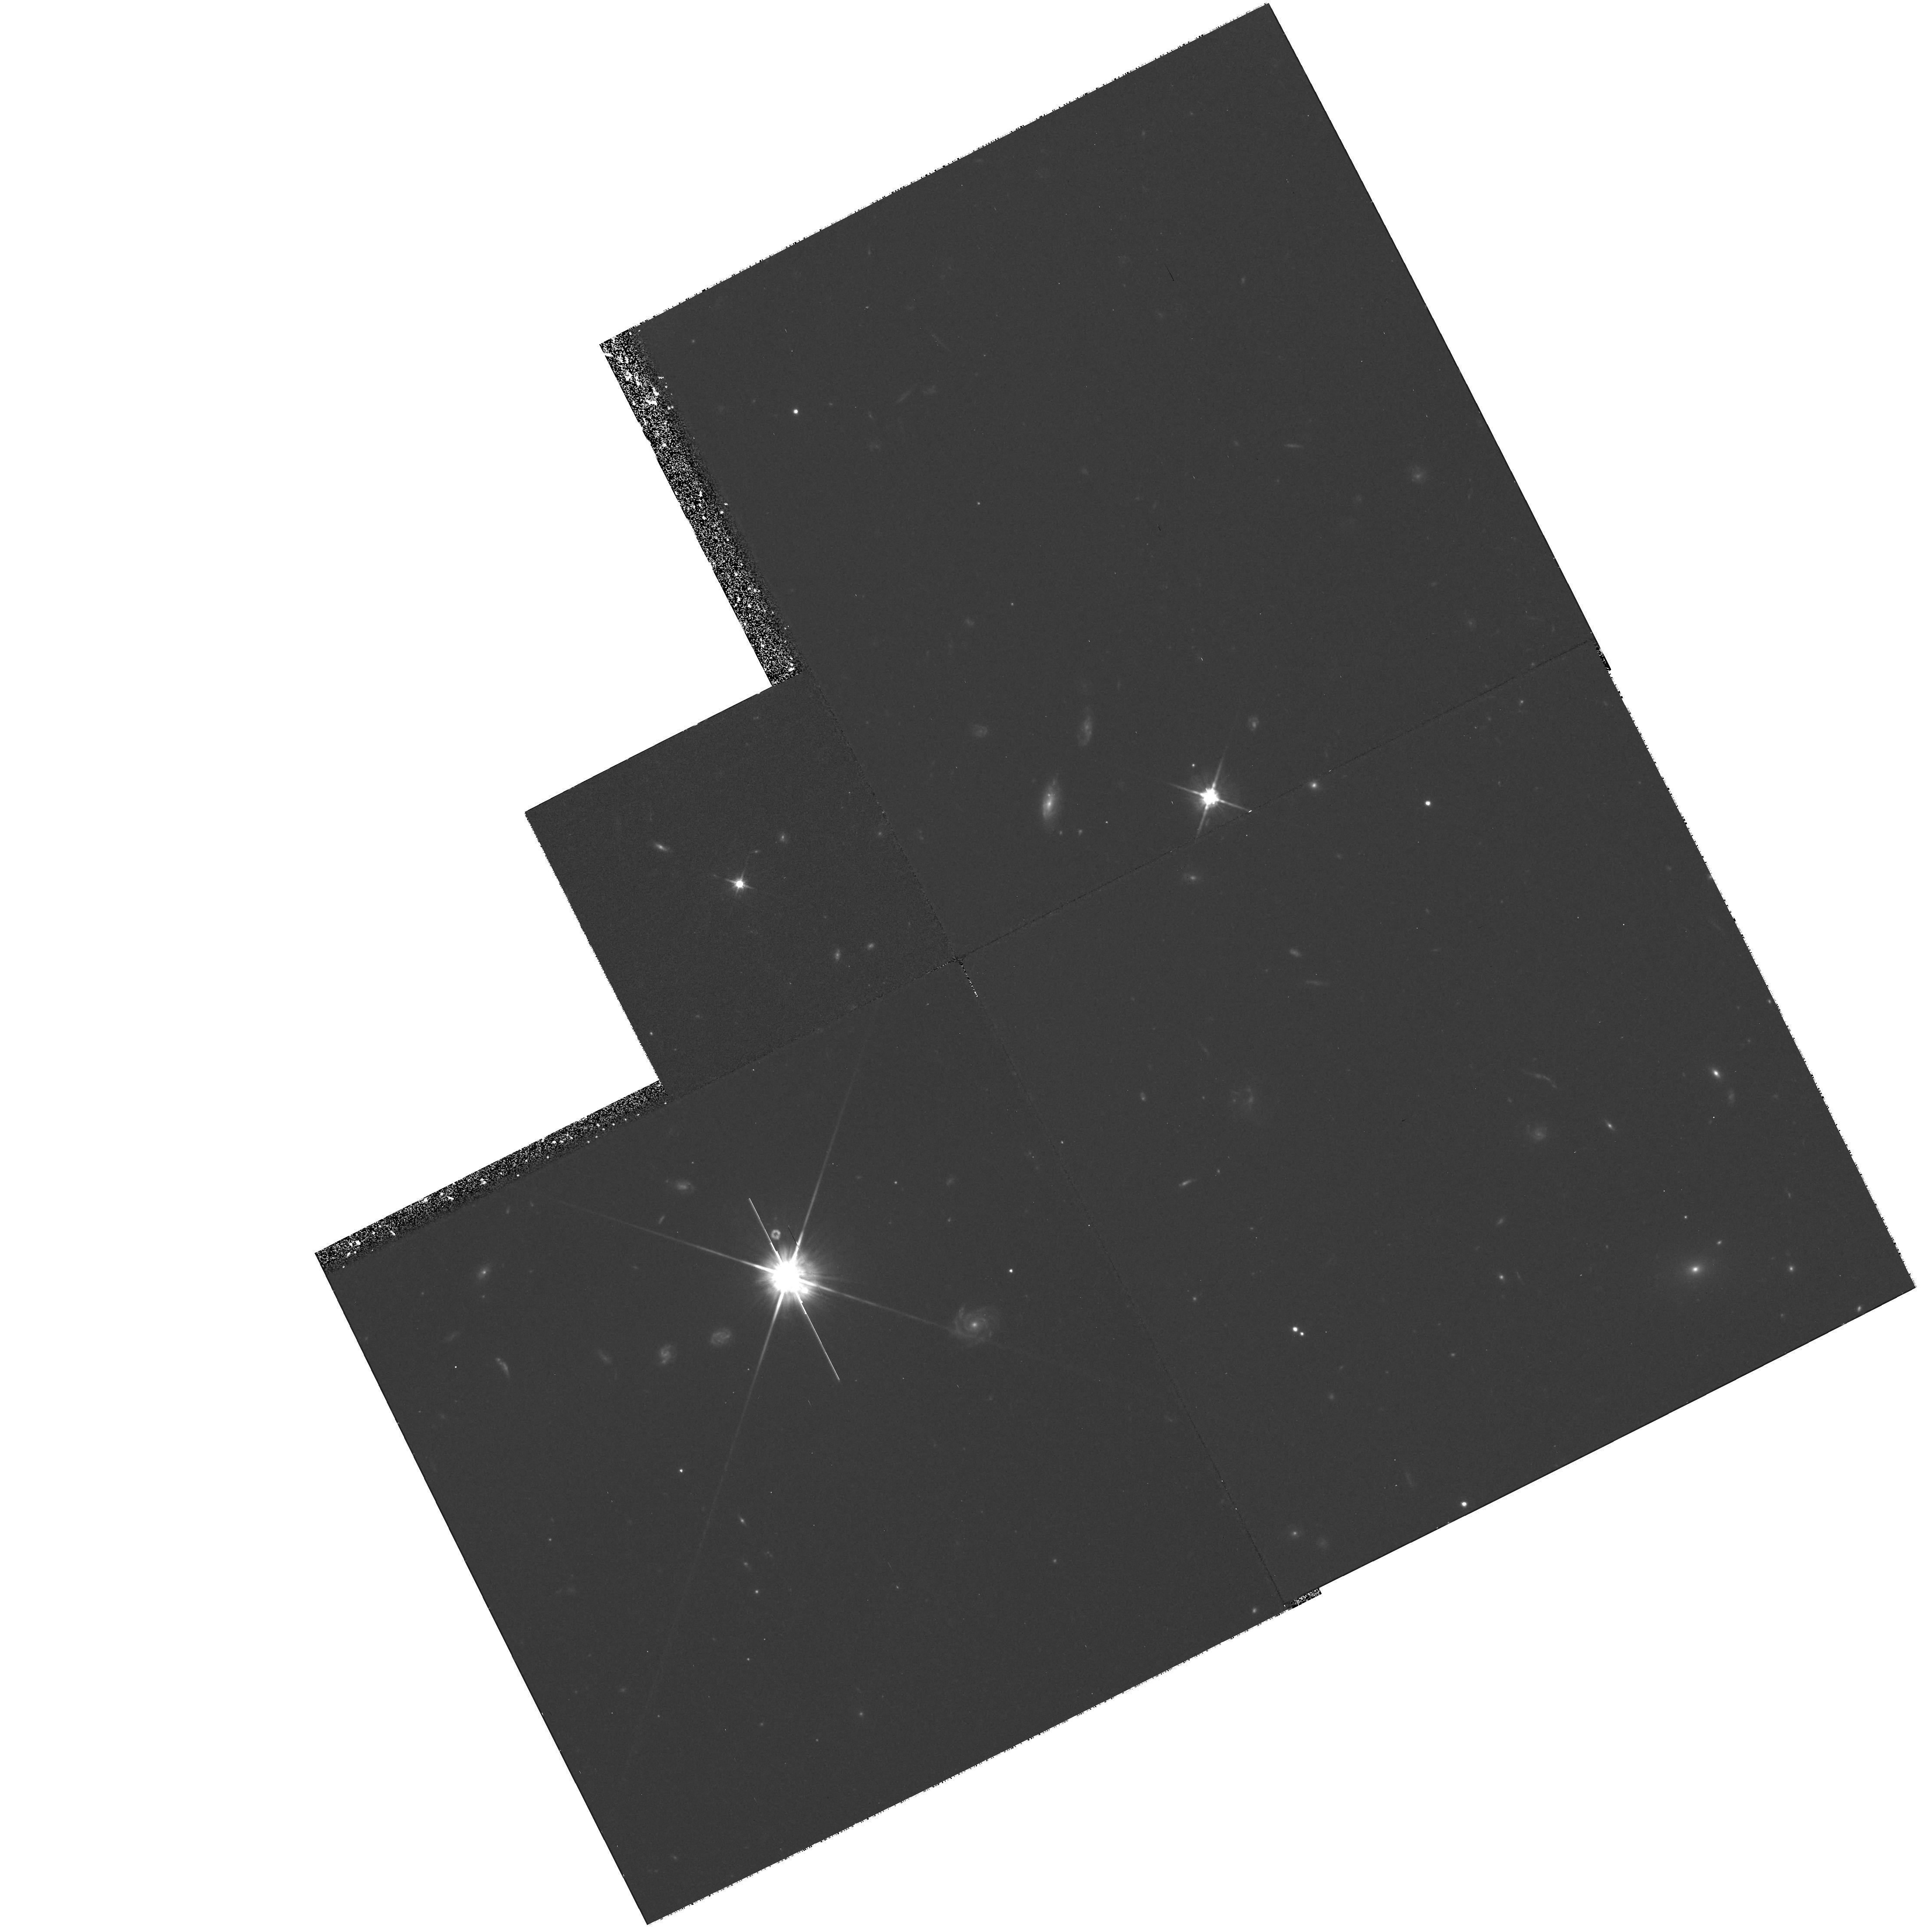
Target: 0033+098
Instrument: WFPC2/PC
Filter: F702W
Exposure: 1.4 h
Observation ID: hst_6458_01_wfpc2_pc_f702w_u53701

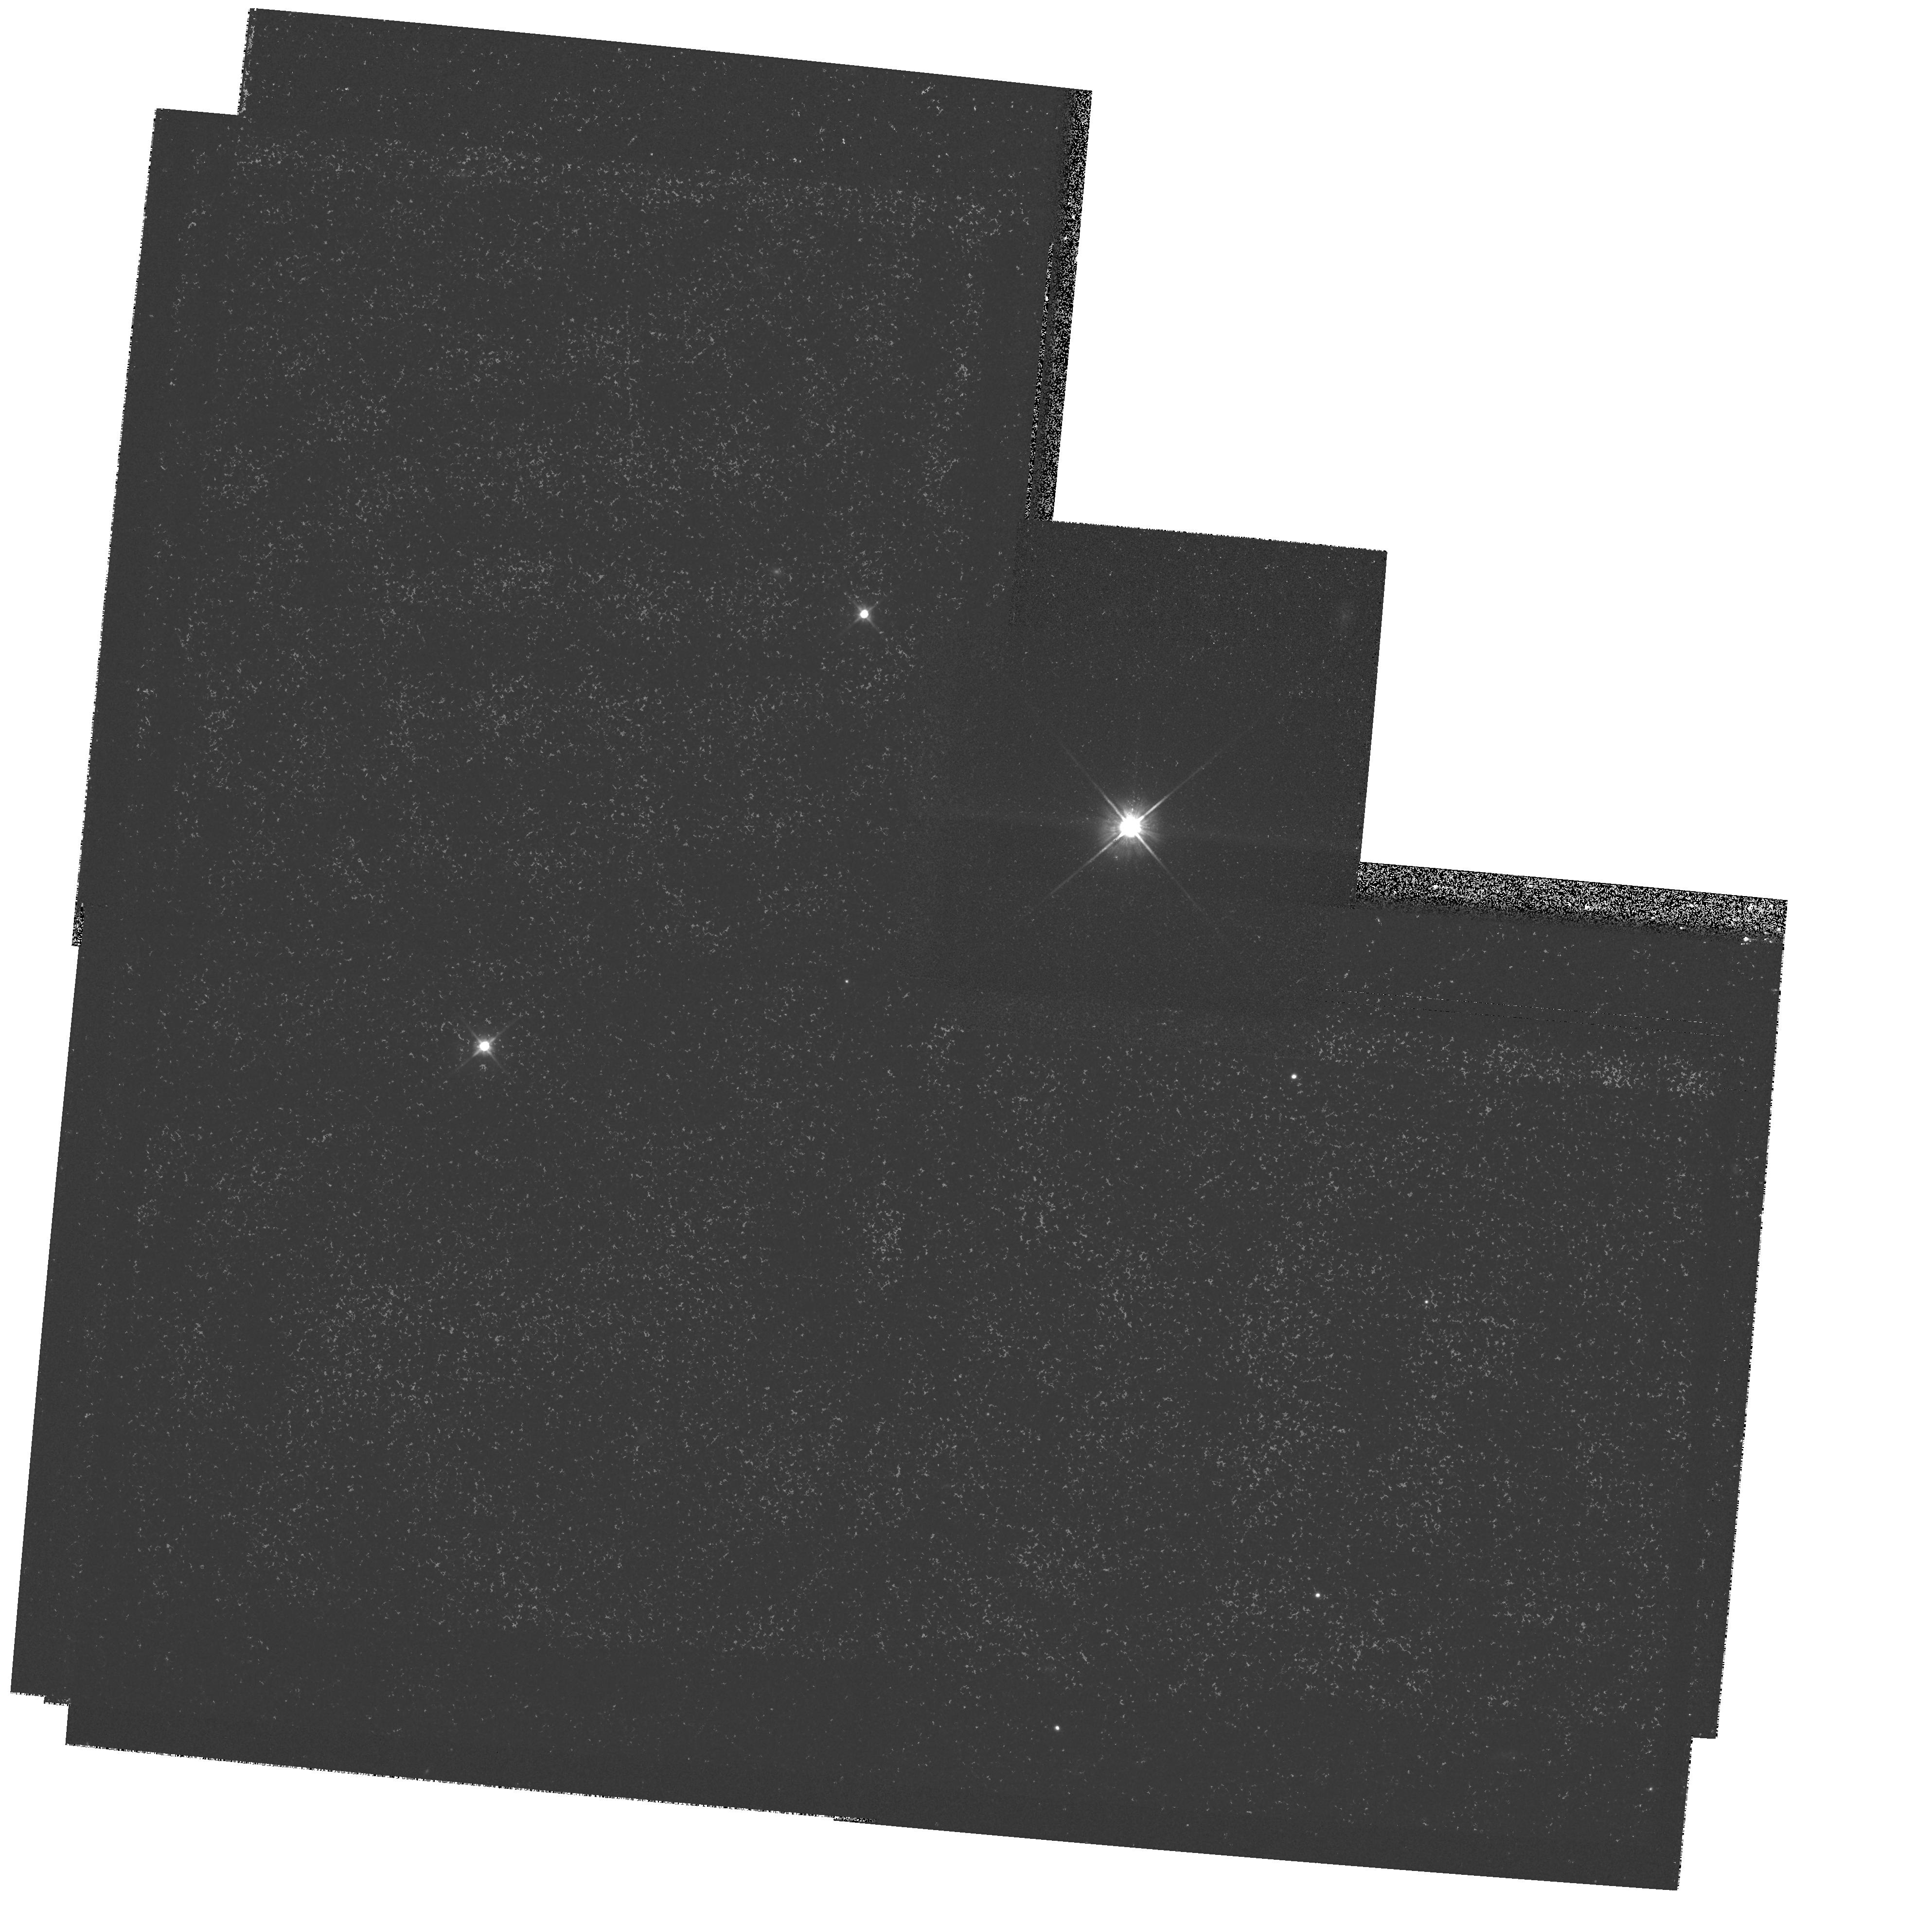
Target: FEIGE23
Instrument: WFPC2/PC
Filter: F702W
Exposure: 14 min
Observation ID: hst_6458_03_wfpc2_pc_f702w_u53703

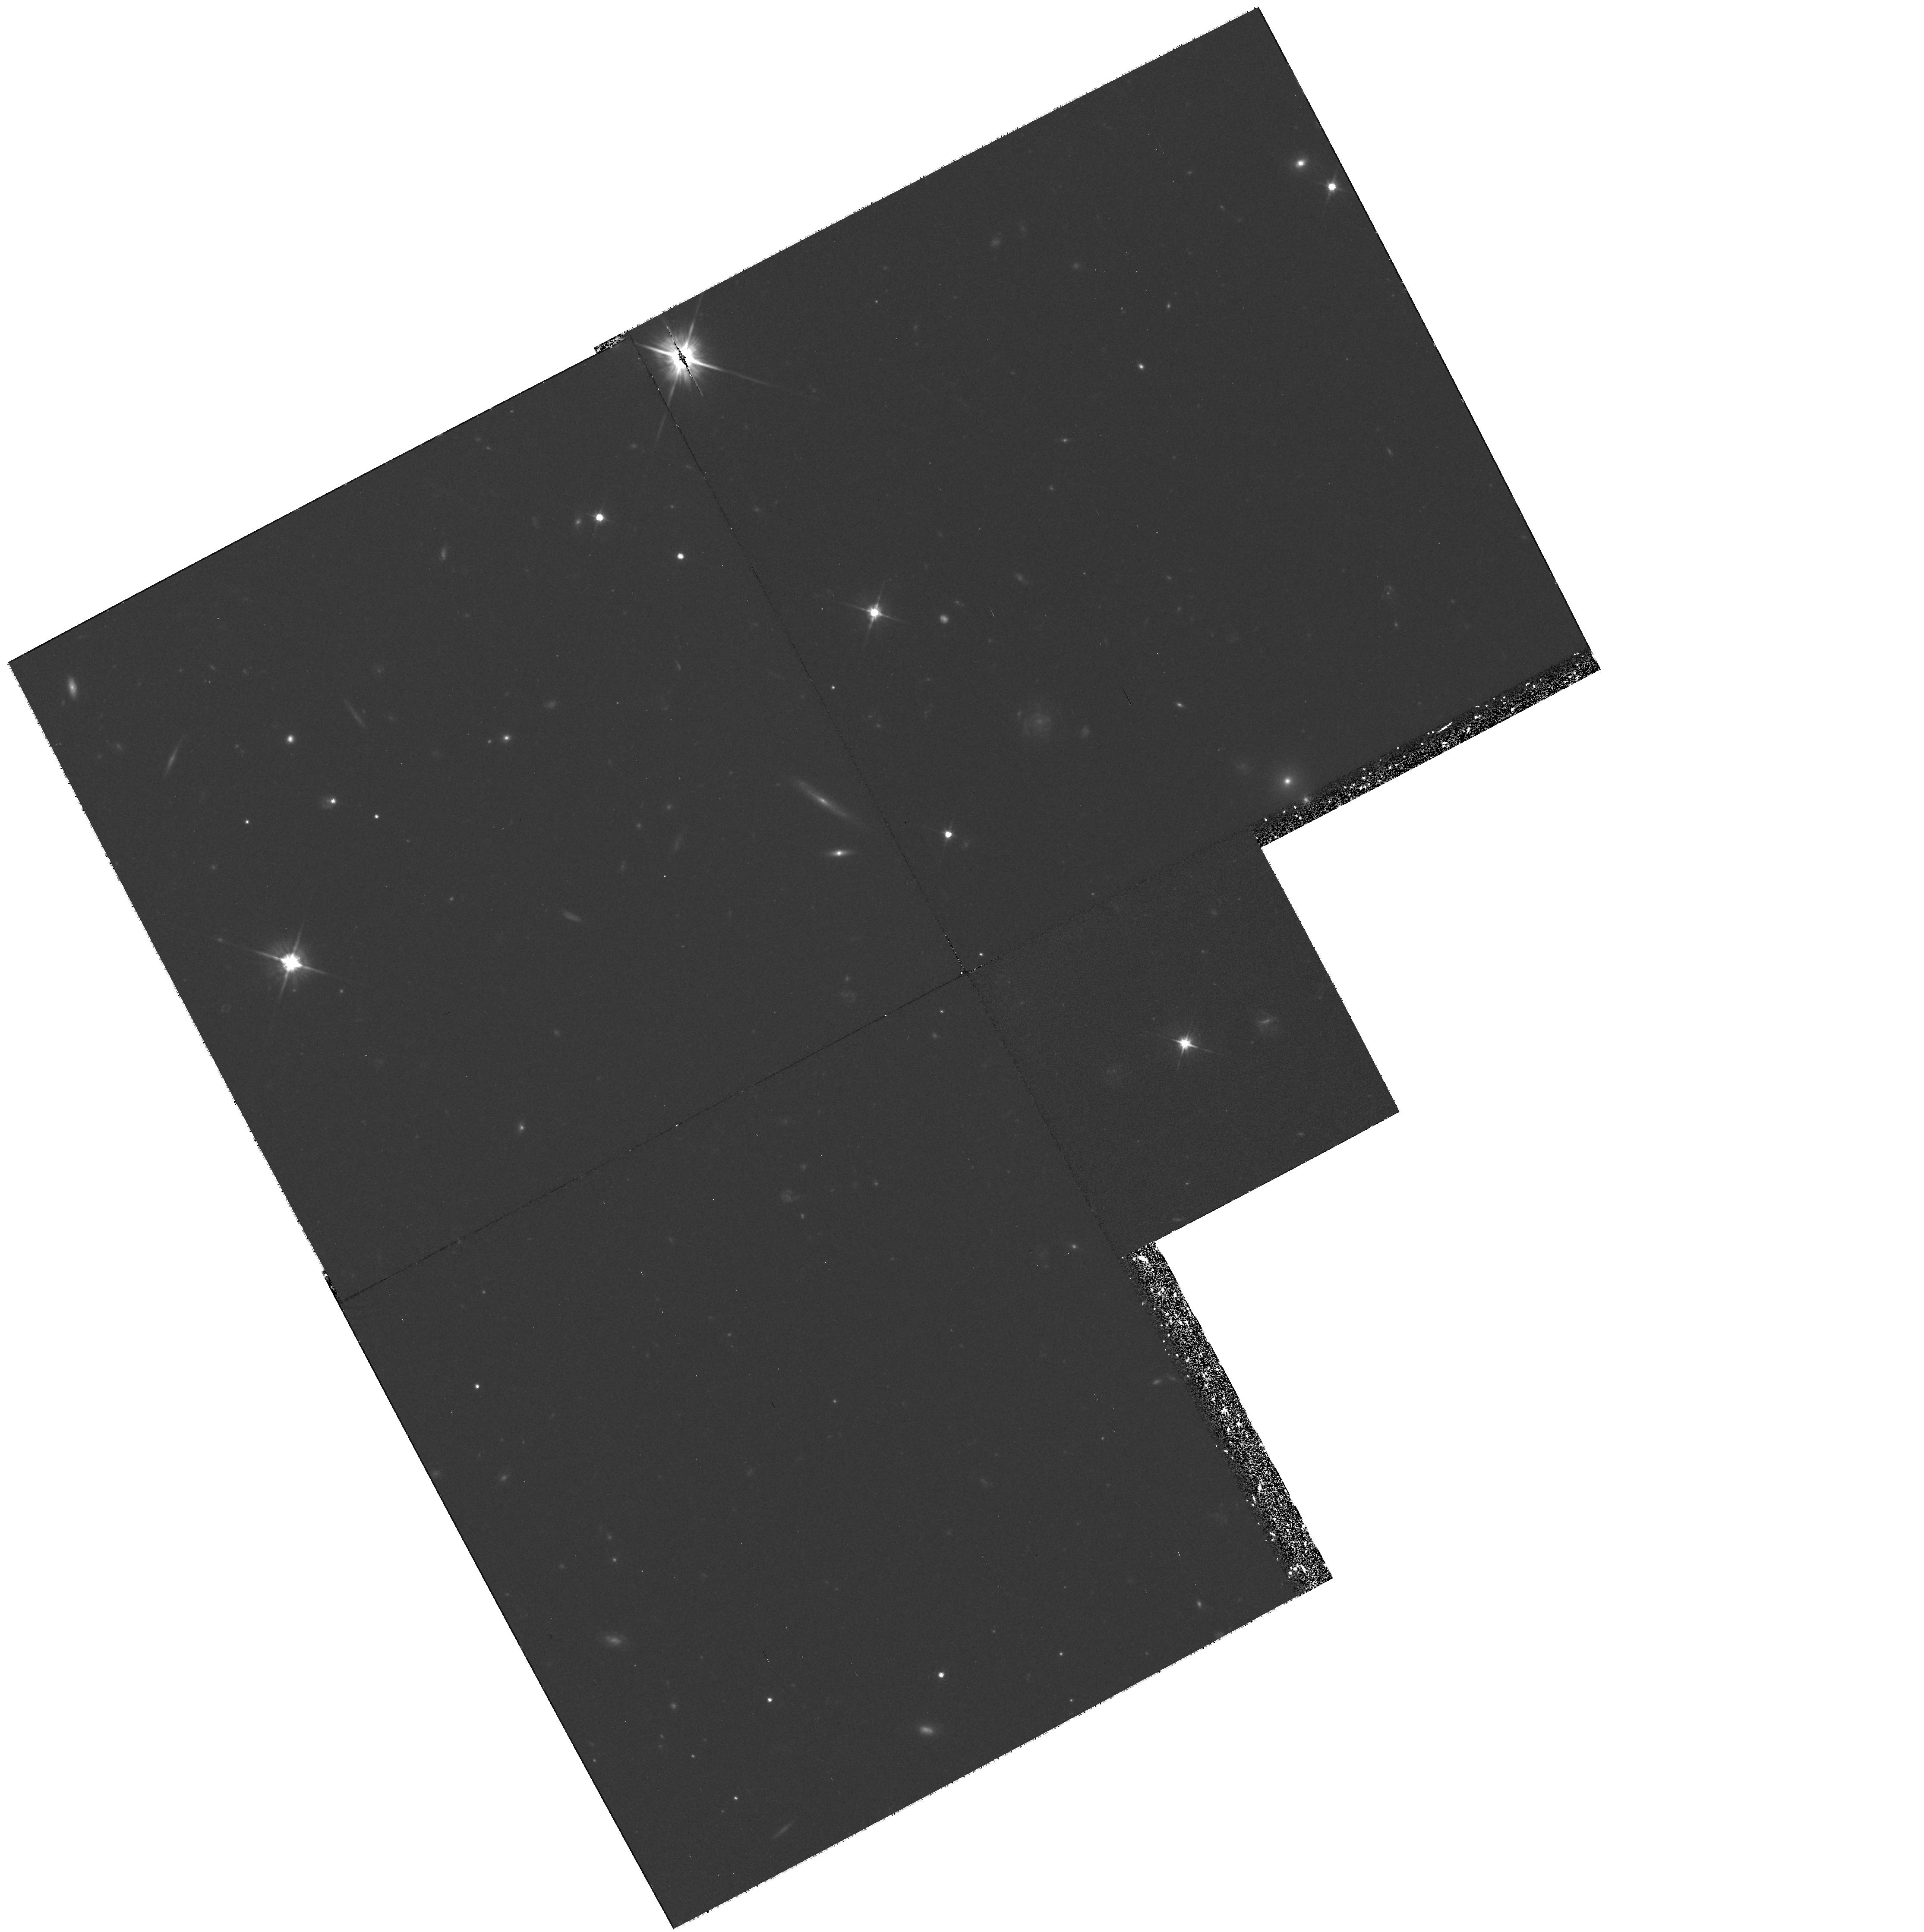
Target: 2244-010
Instrument: WFPC2/PC
Filter: F606W
Exposure: 1.3 h
Observation ID: hst_6458_02_wfpc2_pc_f606w_u53702

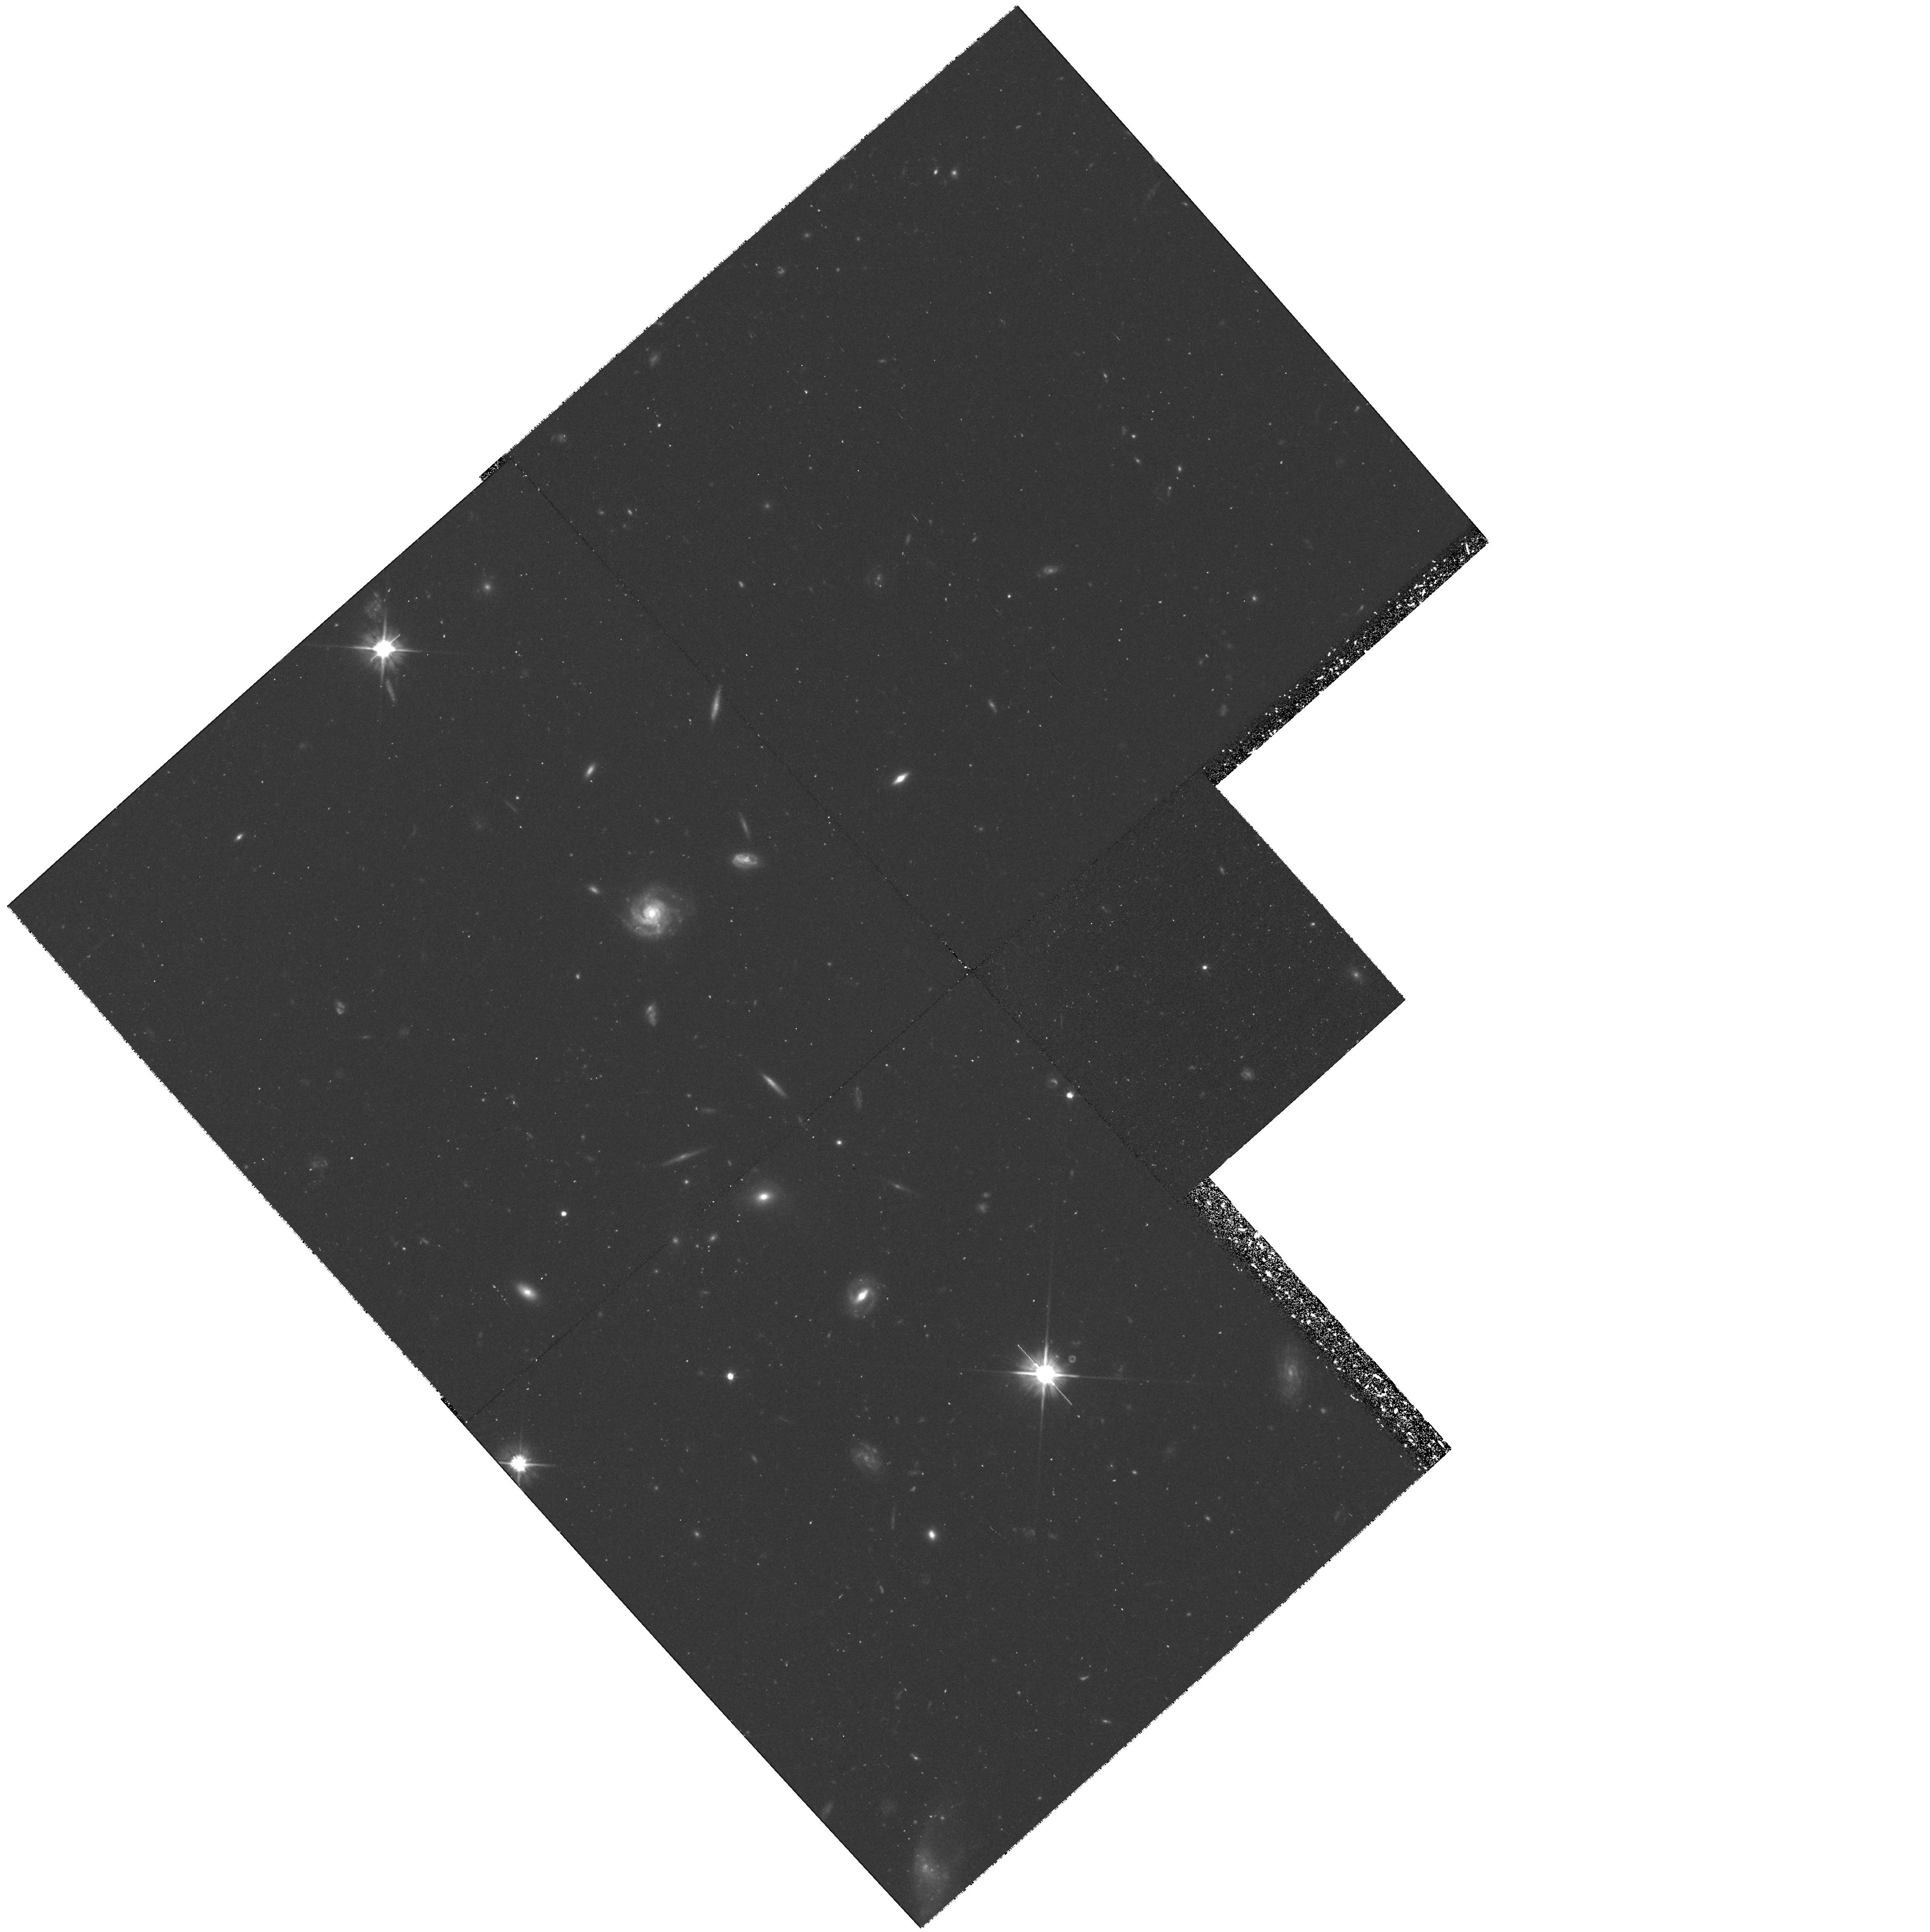
Target: 1338+277
Instrument: WFPC2/PC
Filter: F606W
Exposure: 1.5 h
Observation ID: hst_6458_06_wfpc2_pc_f606w_u53706

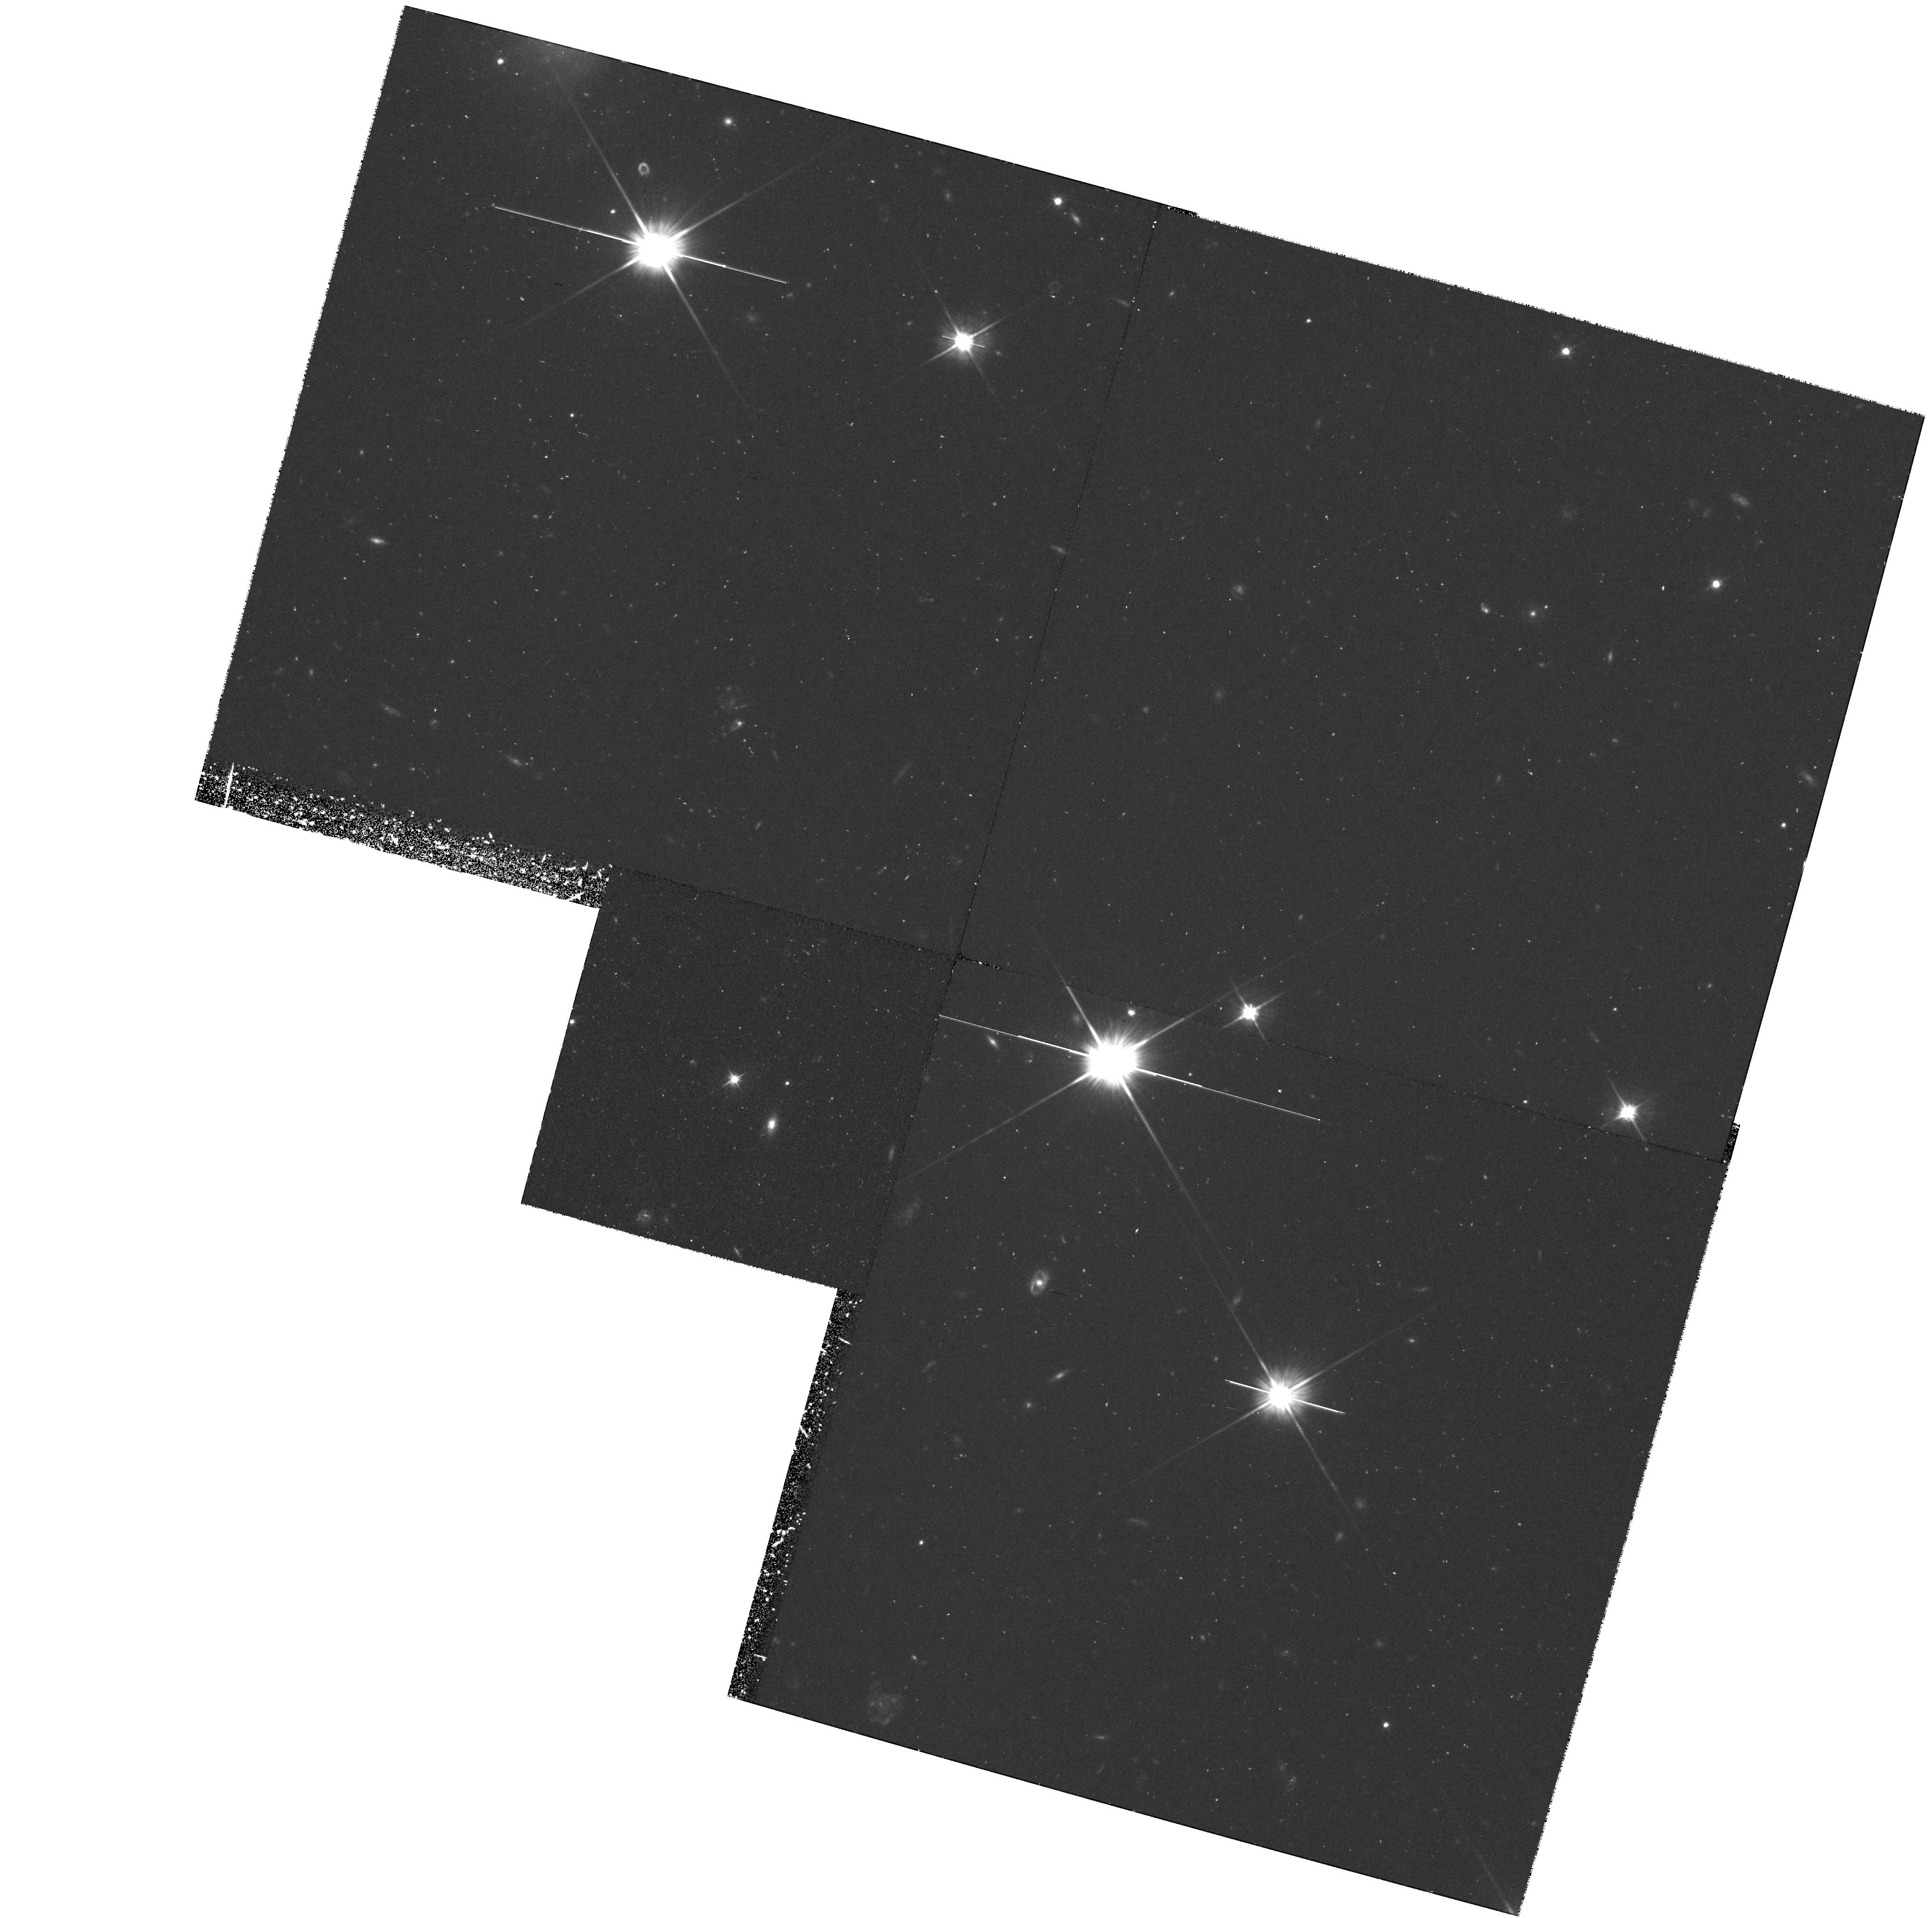
Target: 0820+296
Instrument: WFPC2/PC
Filter: F606W
Exposure: 1.5 h
Observation ID: hst_6458_05_wfpc2_pc_f606w_u53705

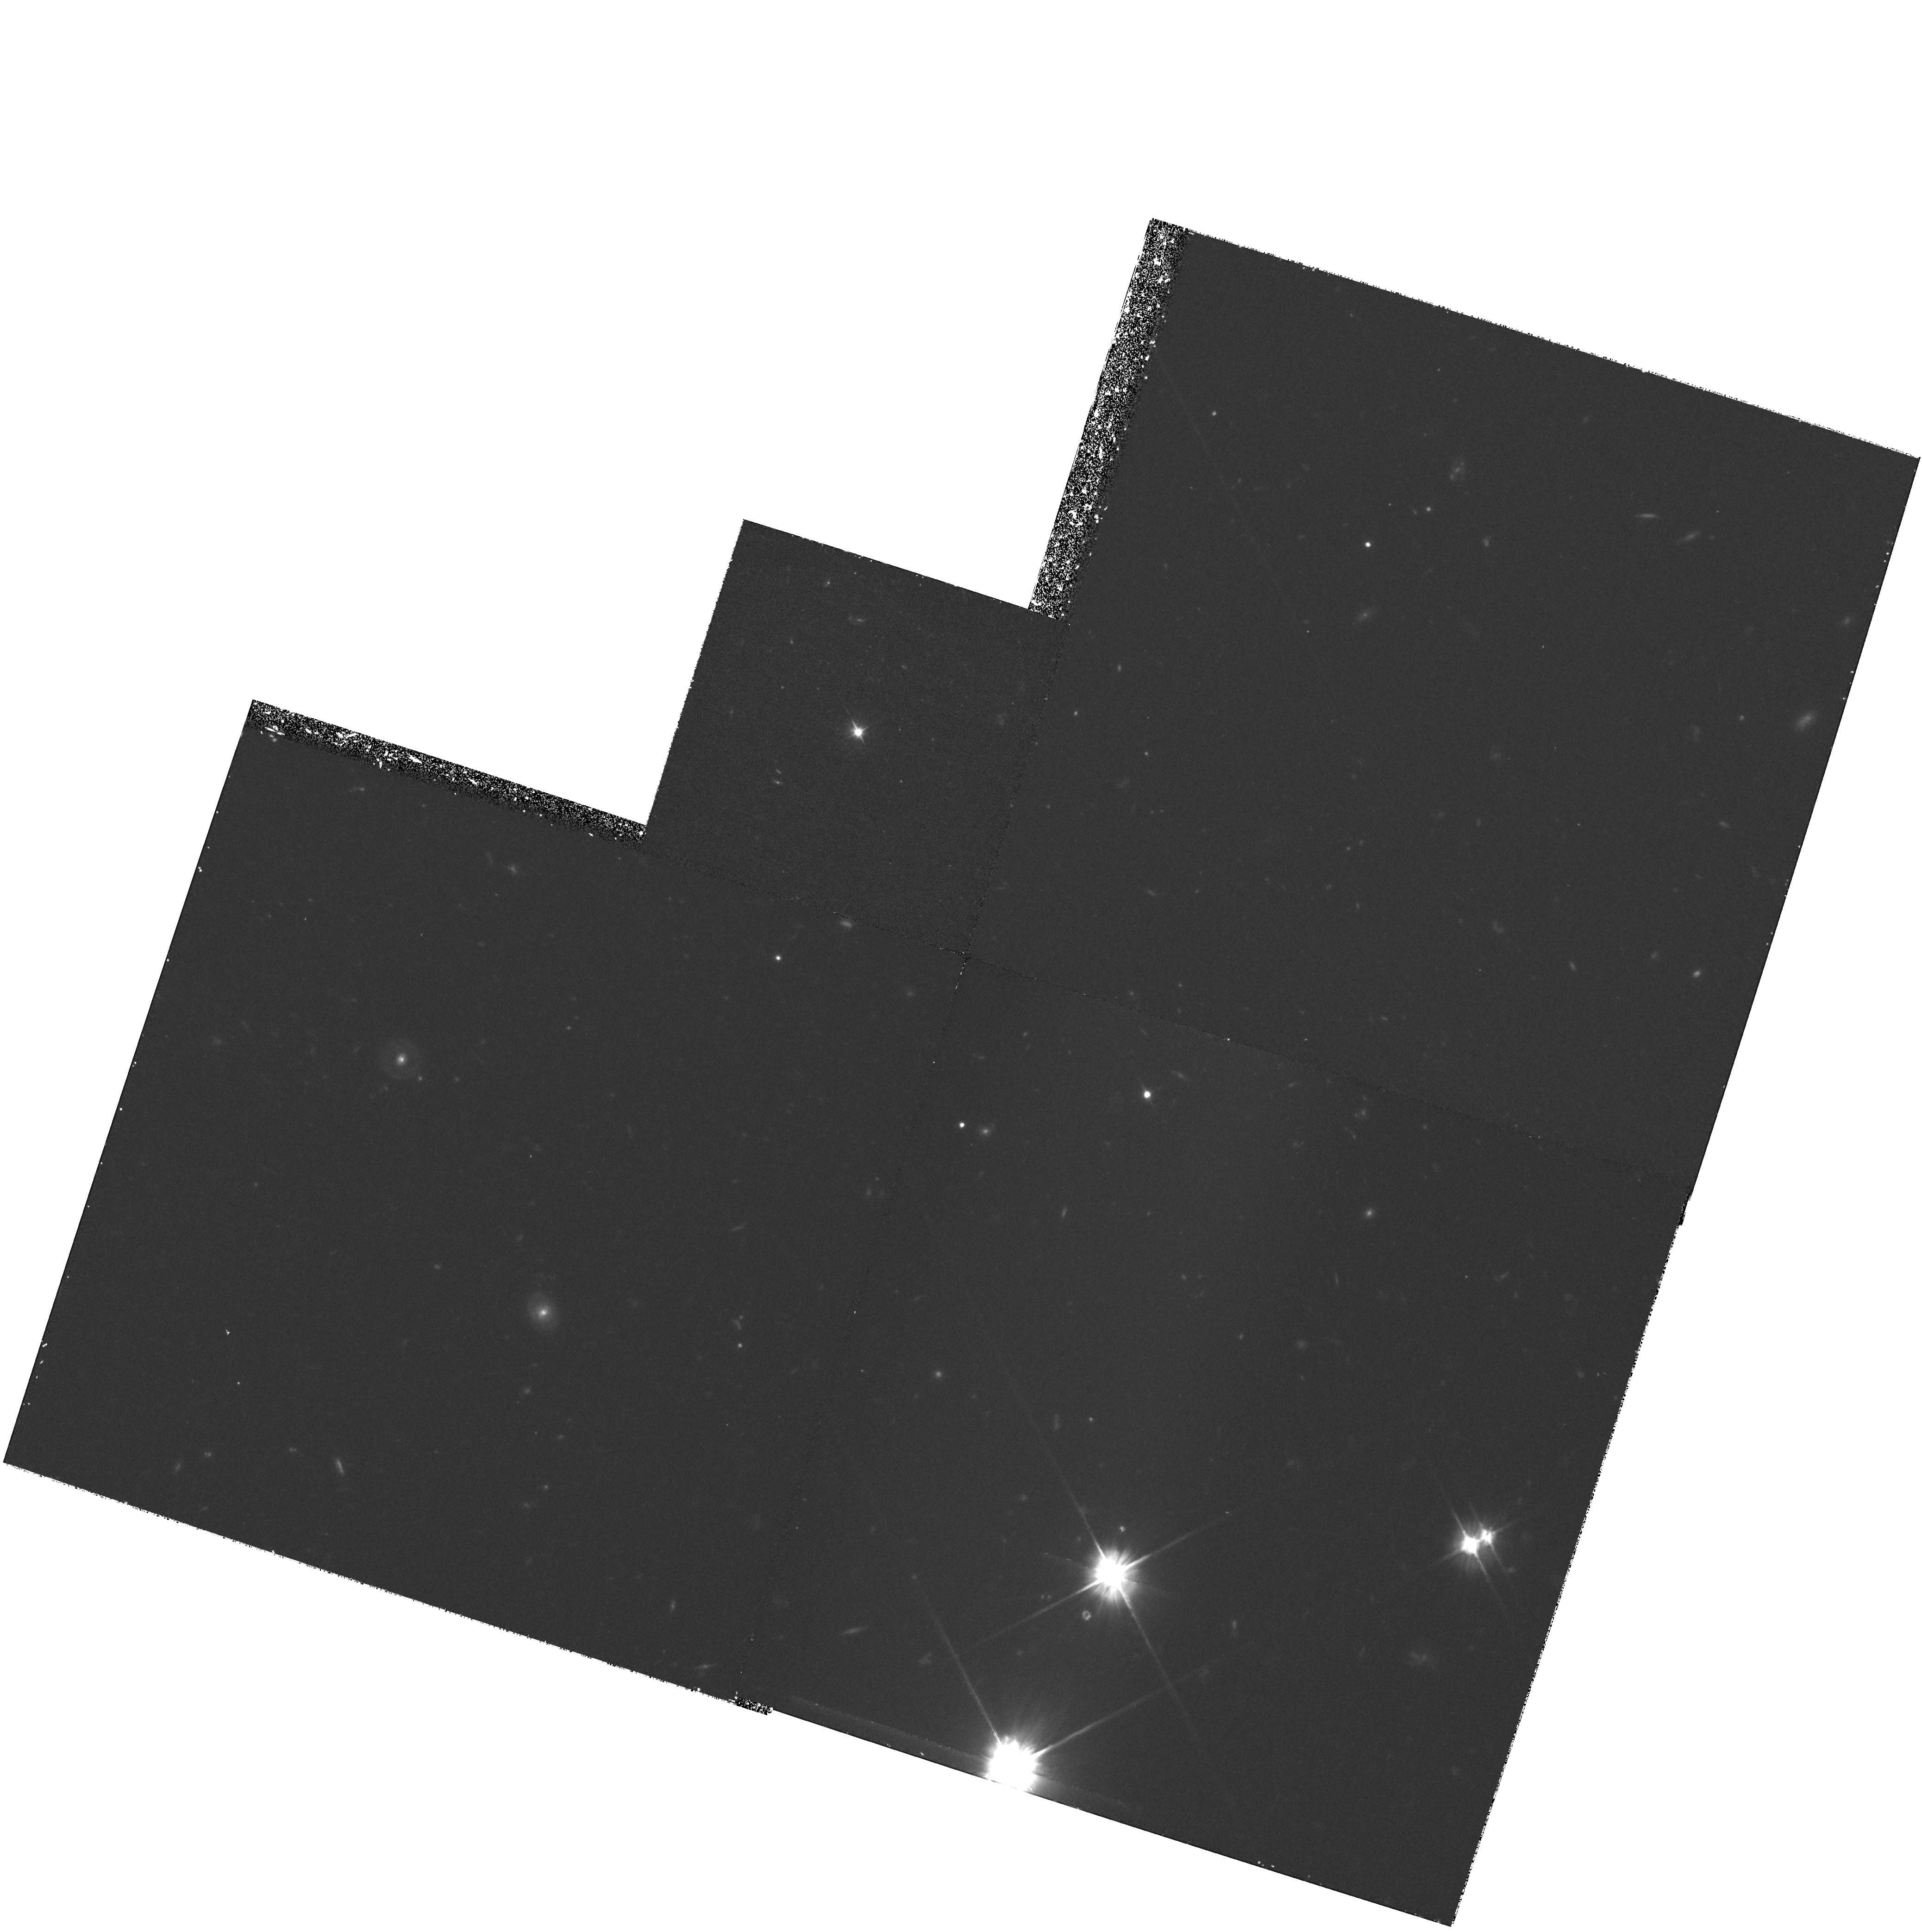
Target: 0225-014
Instrument: WFPC2/PC
Filter: F606W
Exposure: 1.3 h
Observation ID: hst_6458_04_wfpc2_pc_f606w_u53704

IMAGING OF QSO HOST GALAXIES AT Z >2 (PI: Hutchings, John)

QSOs of redshift larger than 2 have been resolved with ~arcsecond resolution on 4m-class ground-based telescopes. Both line and continuum flux have been detected over a few arcseconds, but the nature of the extended emission, and its relation to the nuclear energy source is unclear. However their (UV rest-frame) fluxes suggest they are galaxies with star-formation on a very large scale. Deep WFPC2 images are proposed in two colours to resolve and characterize selected high redshift QSOs whose host galaxies have been detected. We propose specially designed PSF observations for prescription retrieval modelling to deal with the problematic nuclear point source contamination. We will also combine the HST data with ground-based adaptive-optics images from the Canada-France- Hawaii Telescope, to increase the signal and resolution in the fainter regions.